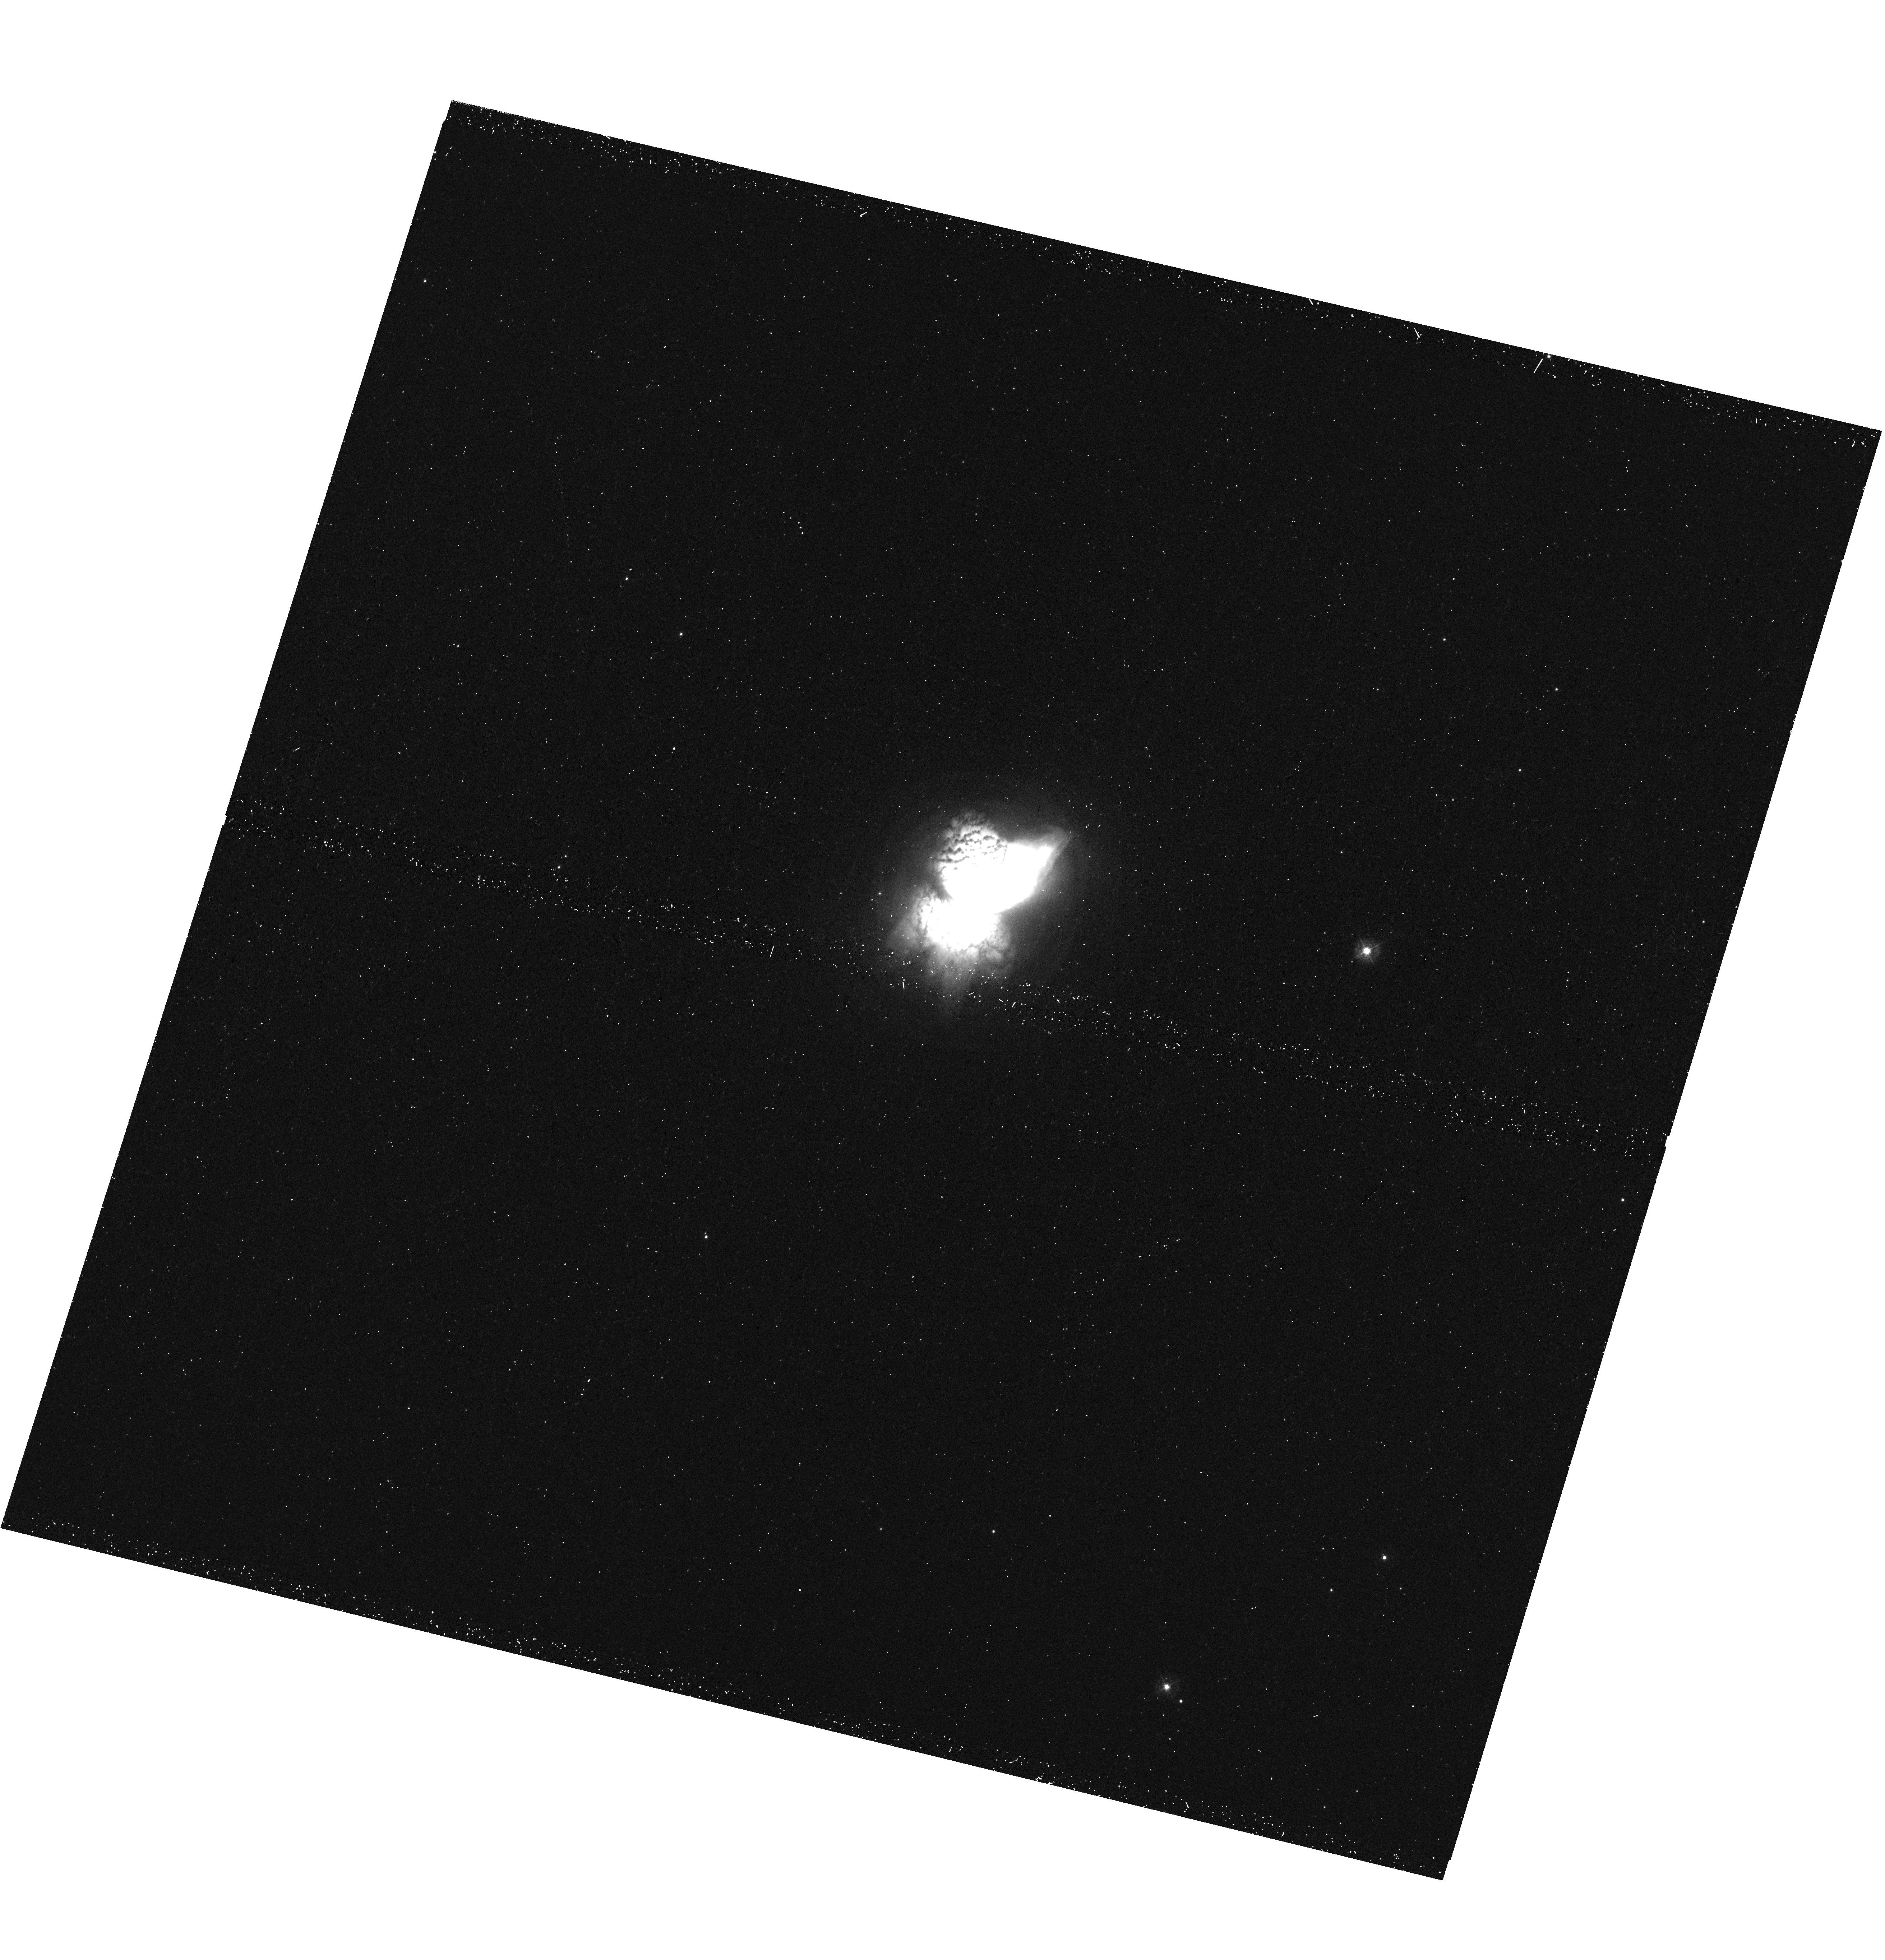
Target: NGC-7027
Instrument: WFC3/UVIS
Filter: F343N
Exposure: 19 min
Observation ID: hst_15953_03_wfc3_uvis_f343n_ie3o03

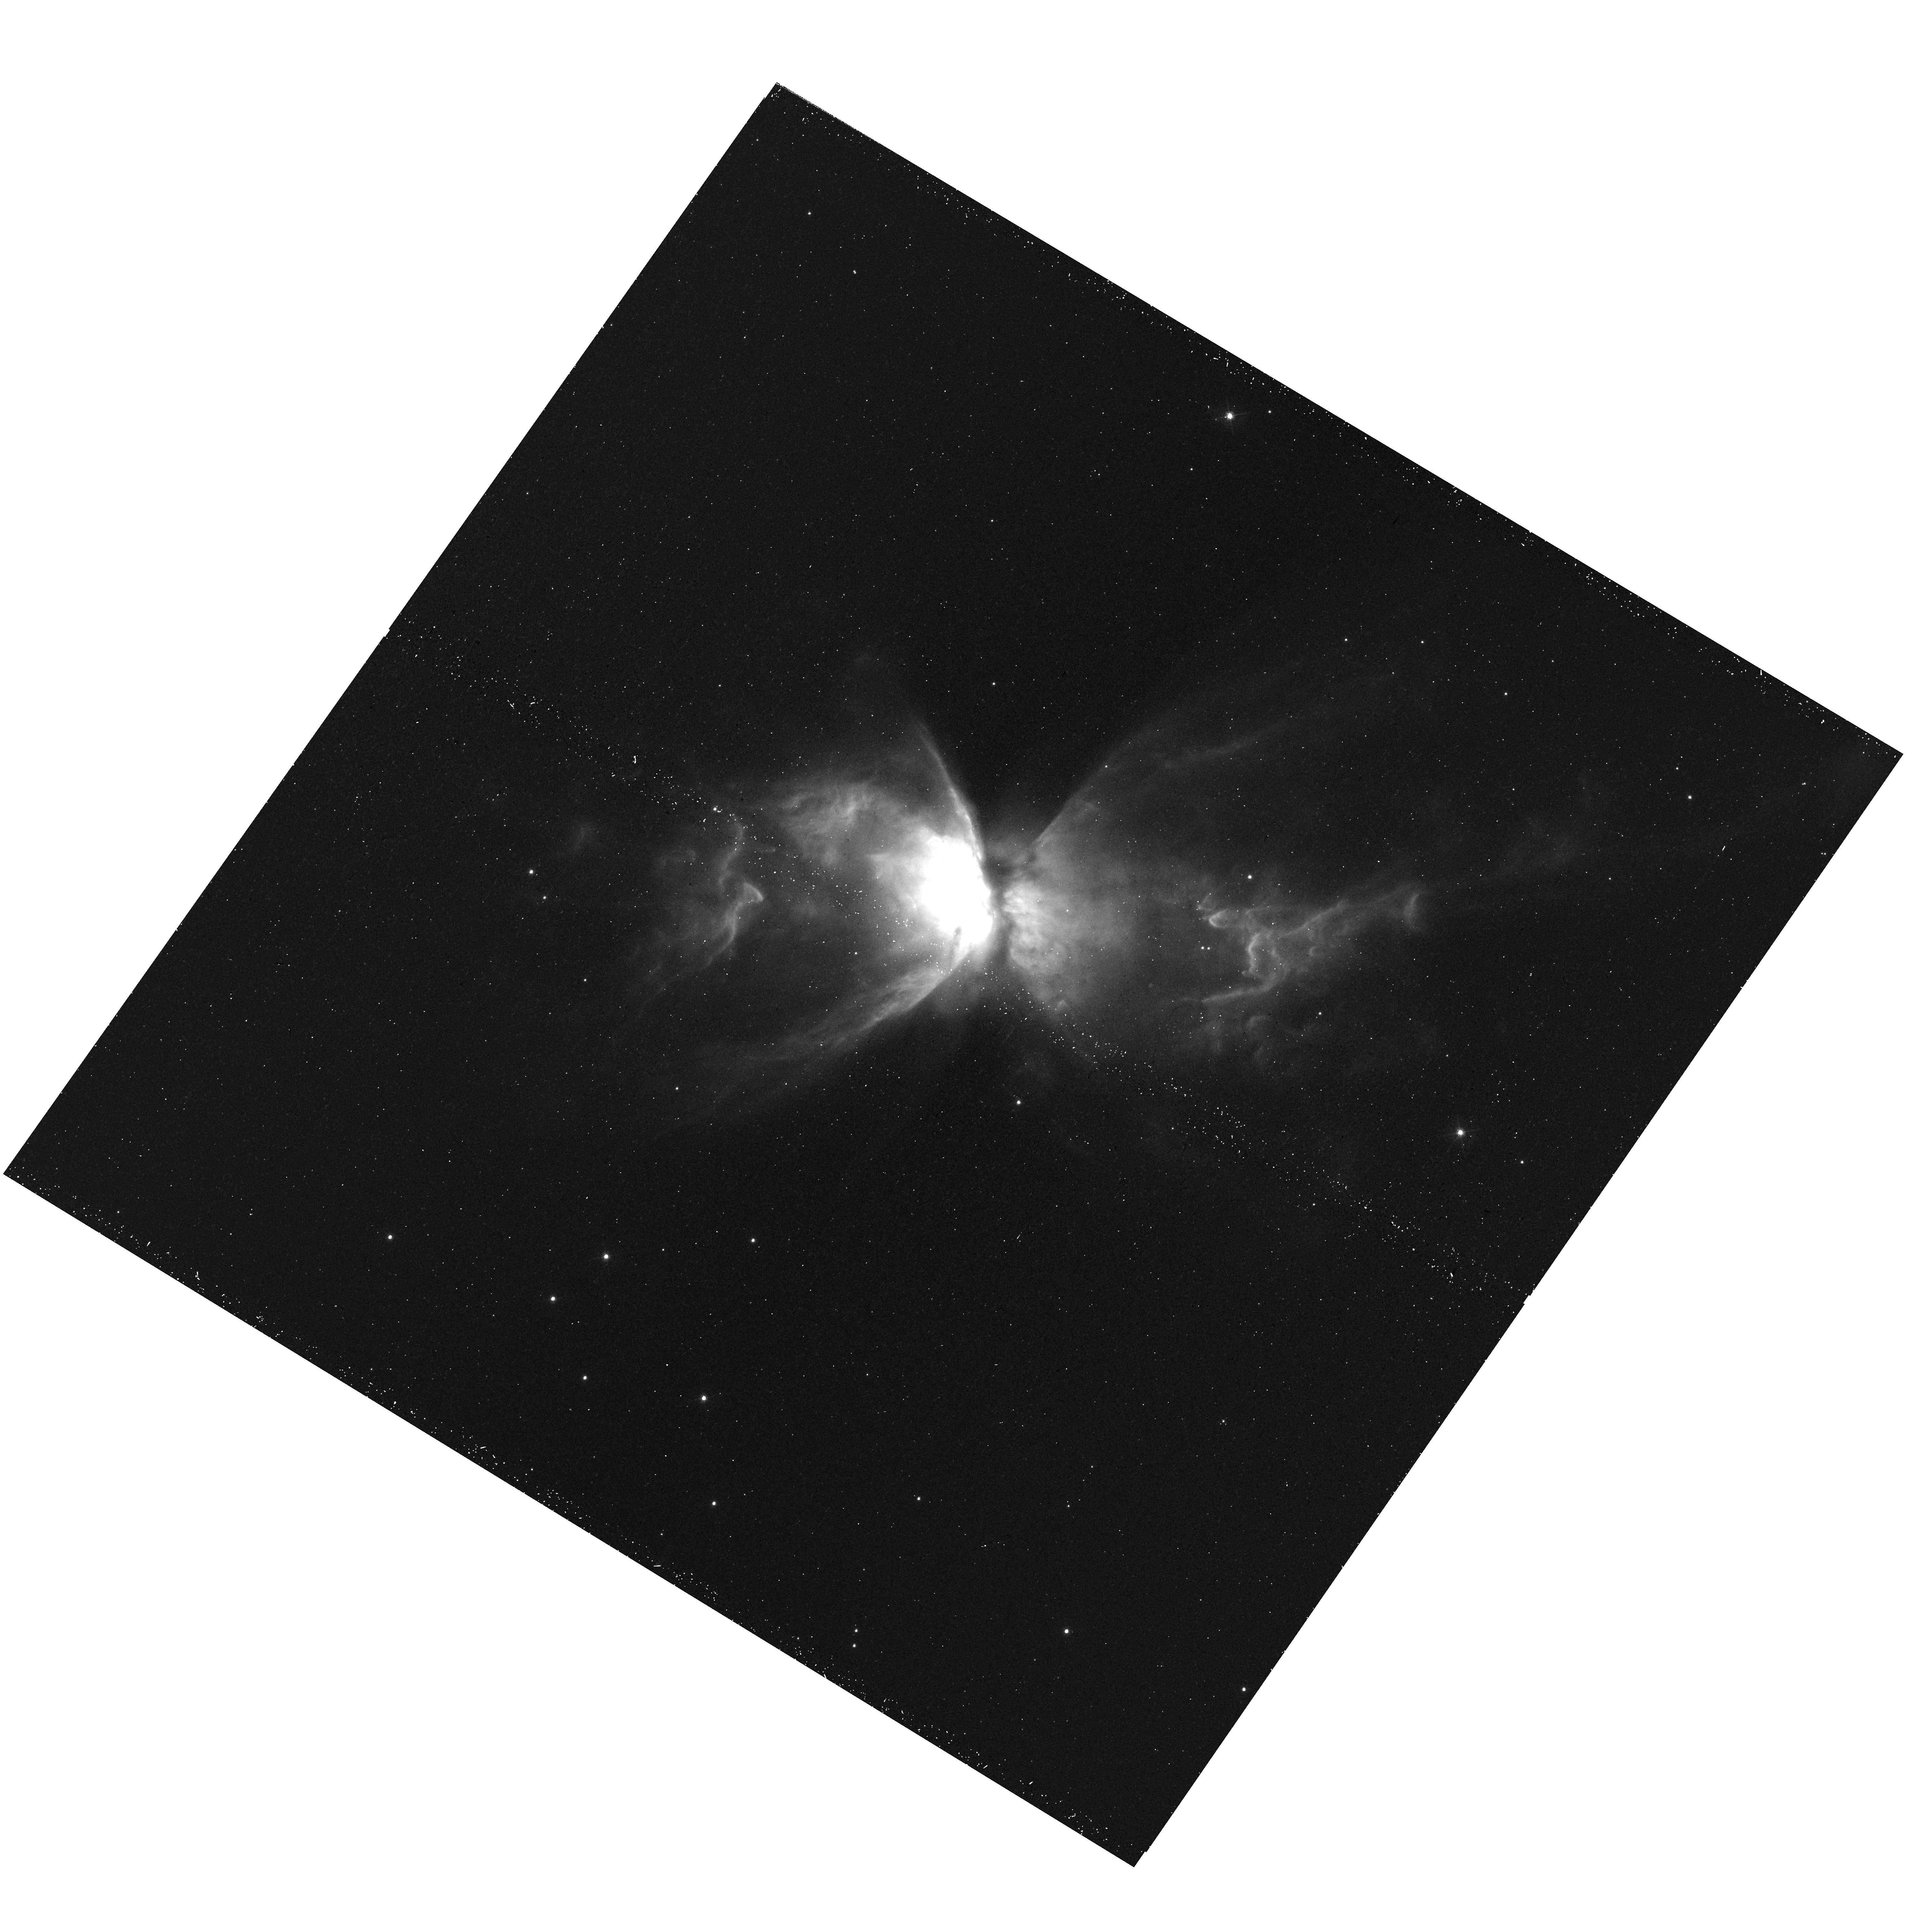
Target: NGC-6302
Instrument: WFC3/UVIS
Filter: F487N
Exposure: 20 min
Observation ID: hst_15953_01_wfc3_uvis_f487n_ie3o01

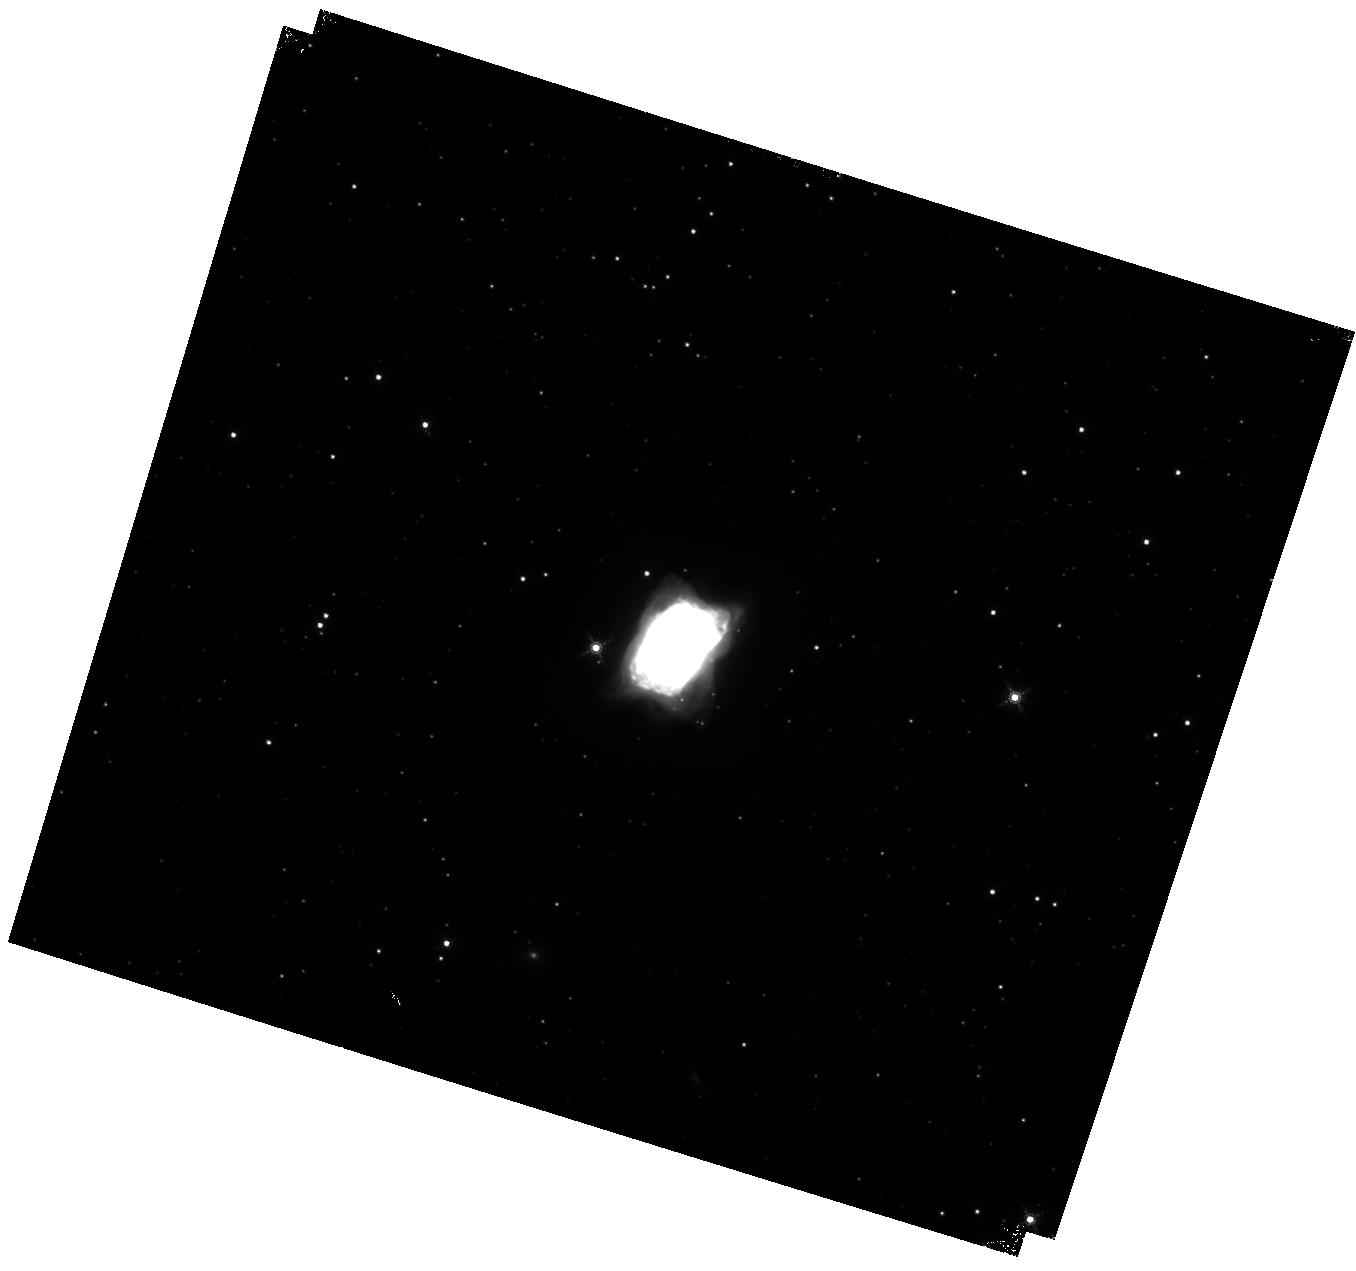
Target: NGC-7027
Instrument: WFC3/IR
Filter: F167N
Exposure: 22 min
Observation ID: hst_15953_04_wfc3_ir_f167n_ie3o04

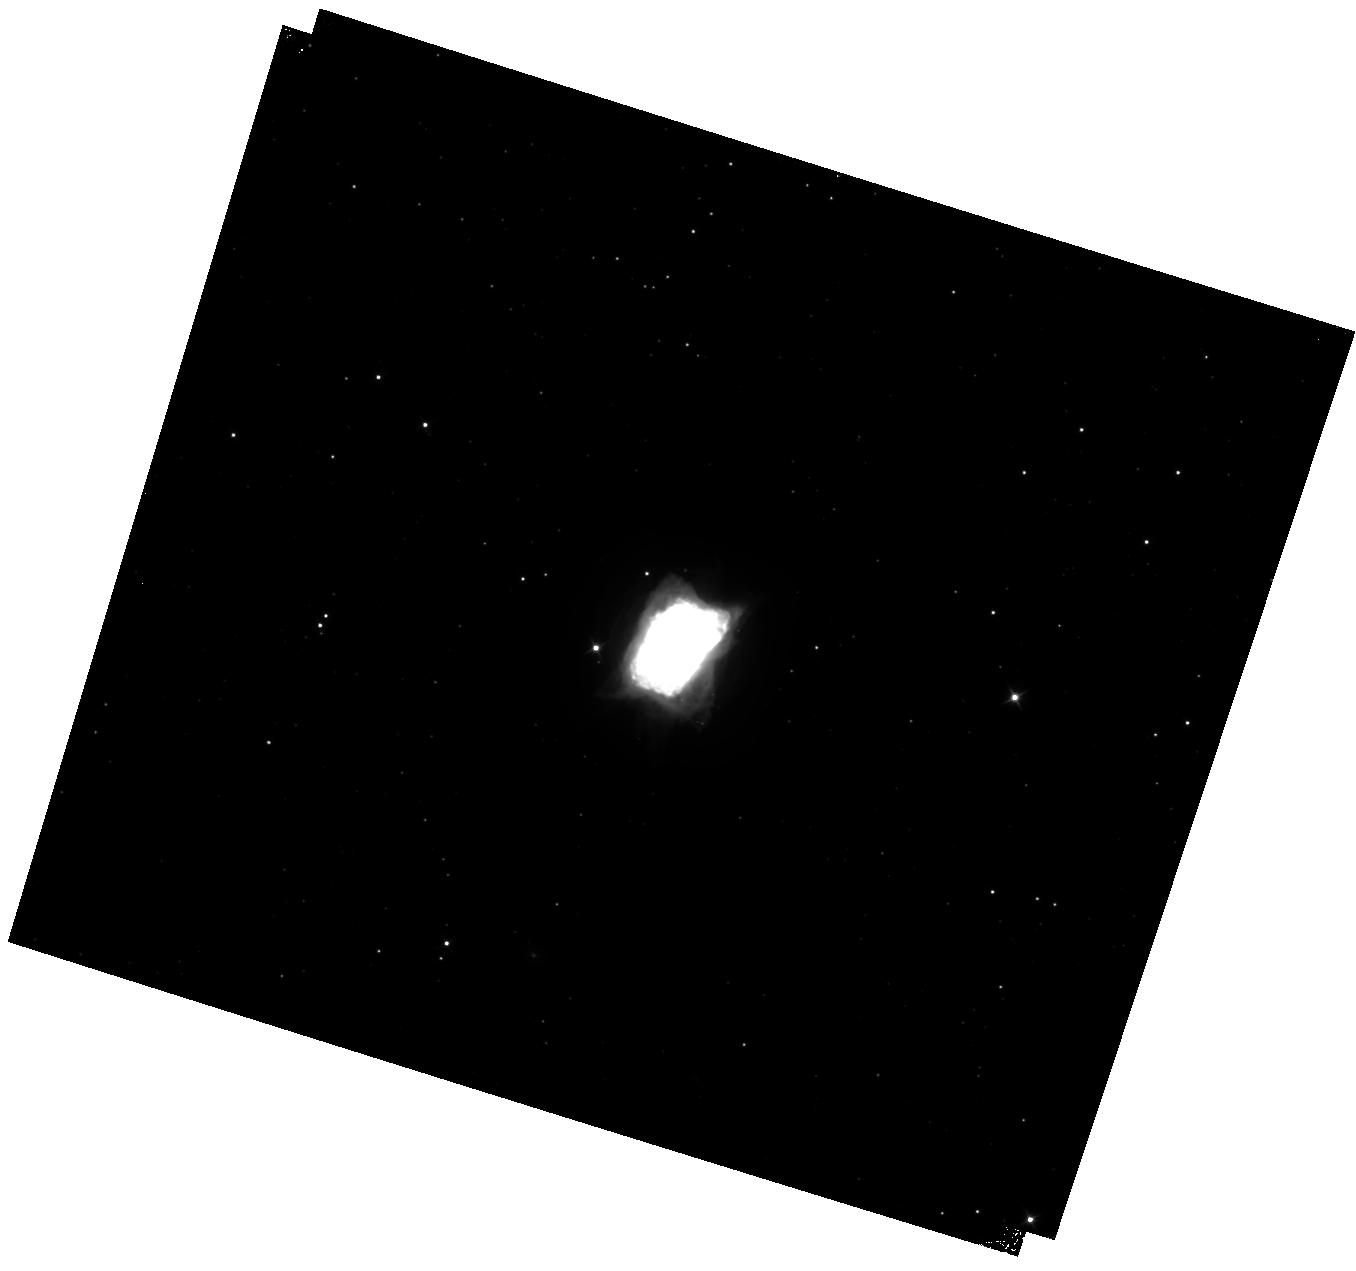
Target: NGC-7027
Instrument: WFC3/IR
Filter: F110W
Exposure: 9 min
Observation ID: hst_15953_04_wfc3_ir_f110w_ie3o04

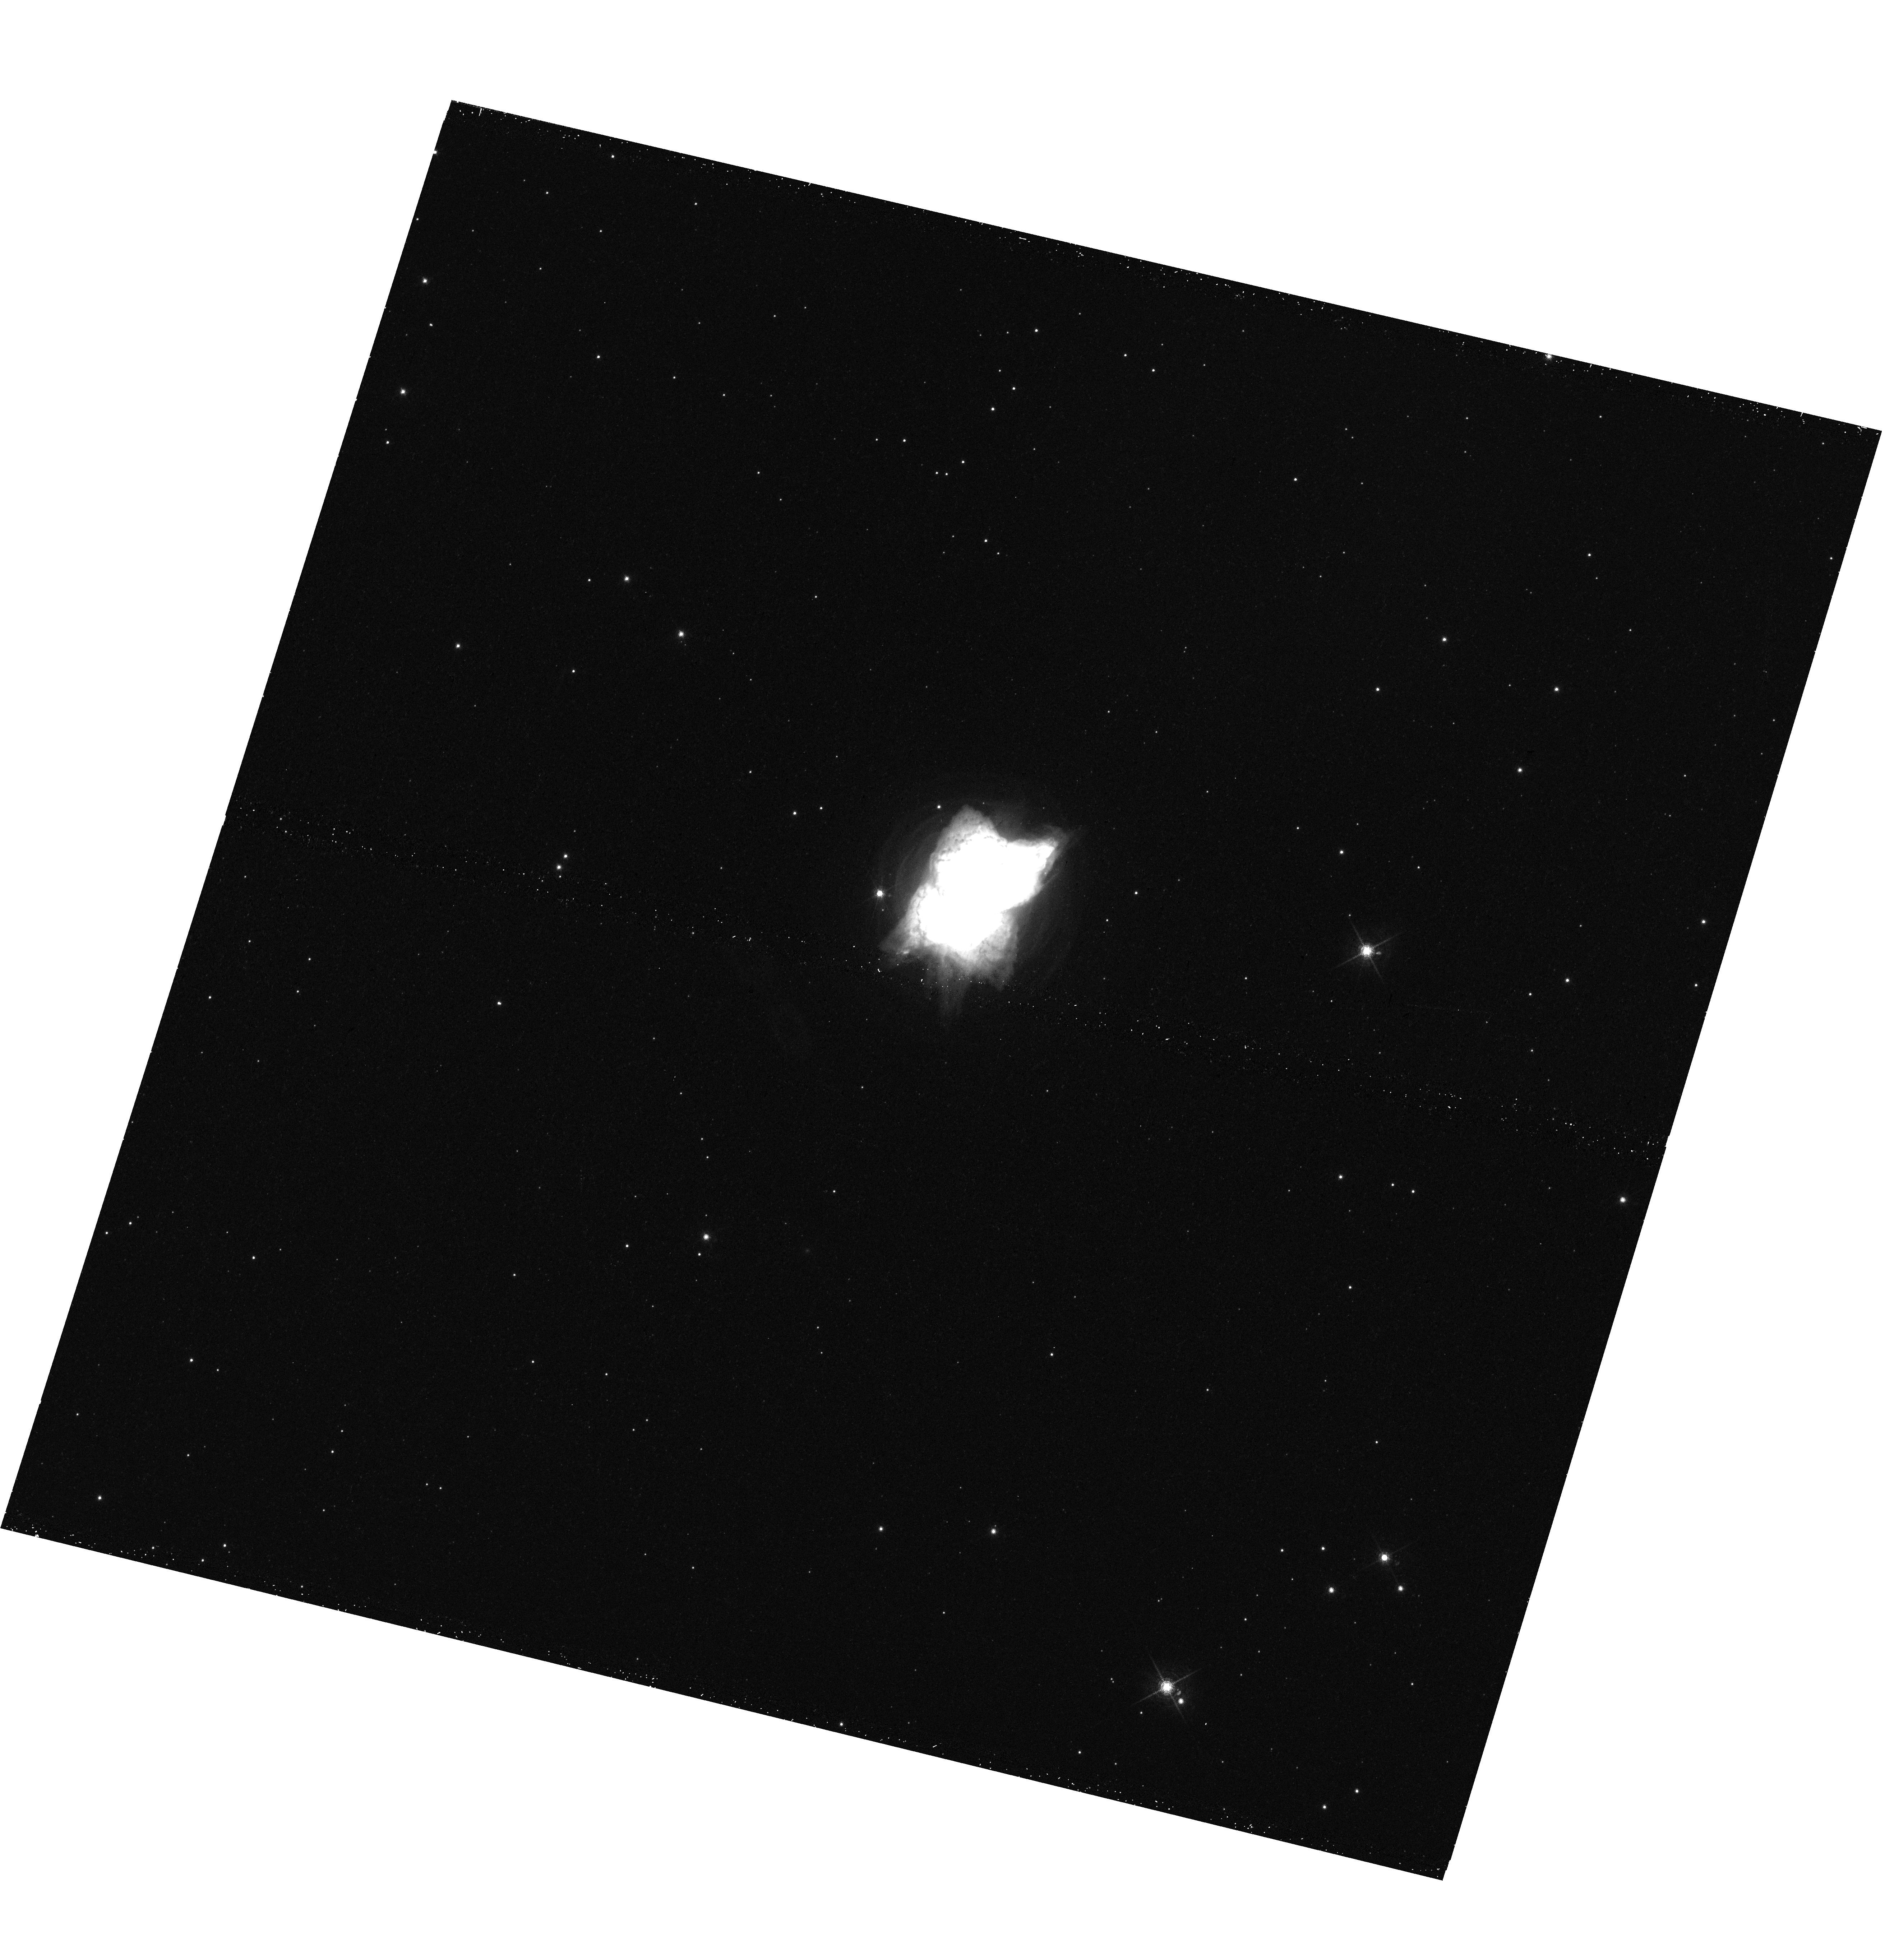
Target: NGC-7027
Instrument: WFC3/UVIS
Filter: F673N
Exposure: 22 min
Observation ID: hst_15953_03_wfc3_uvis_f673n_ie3o03

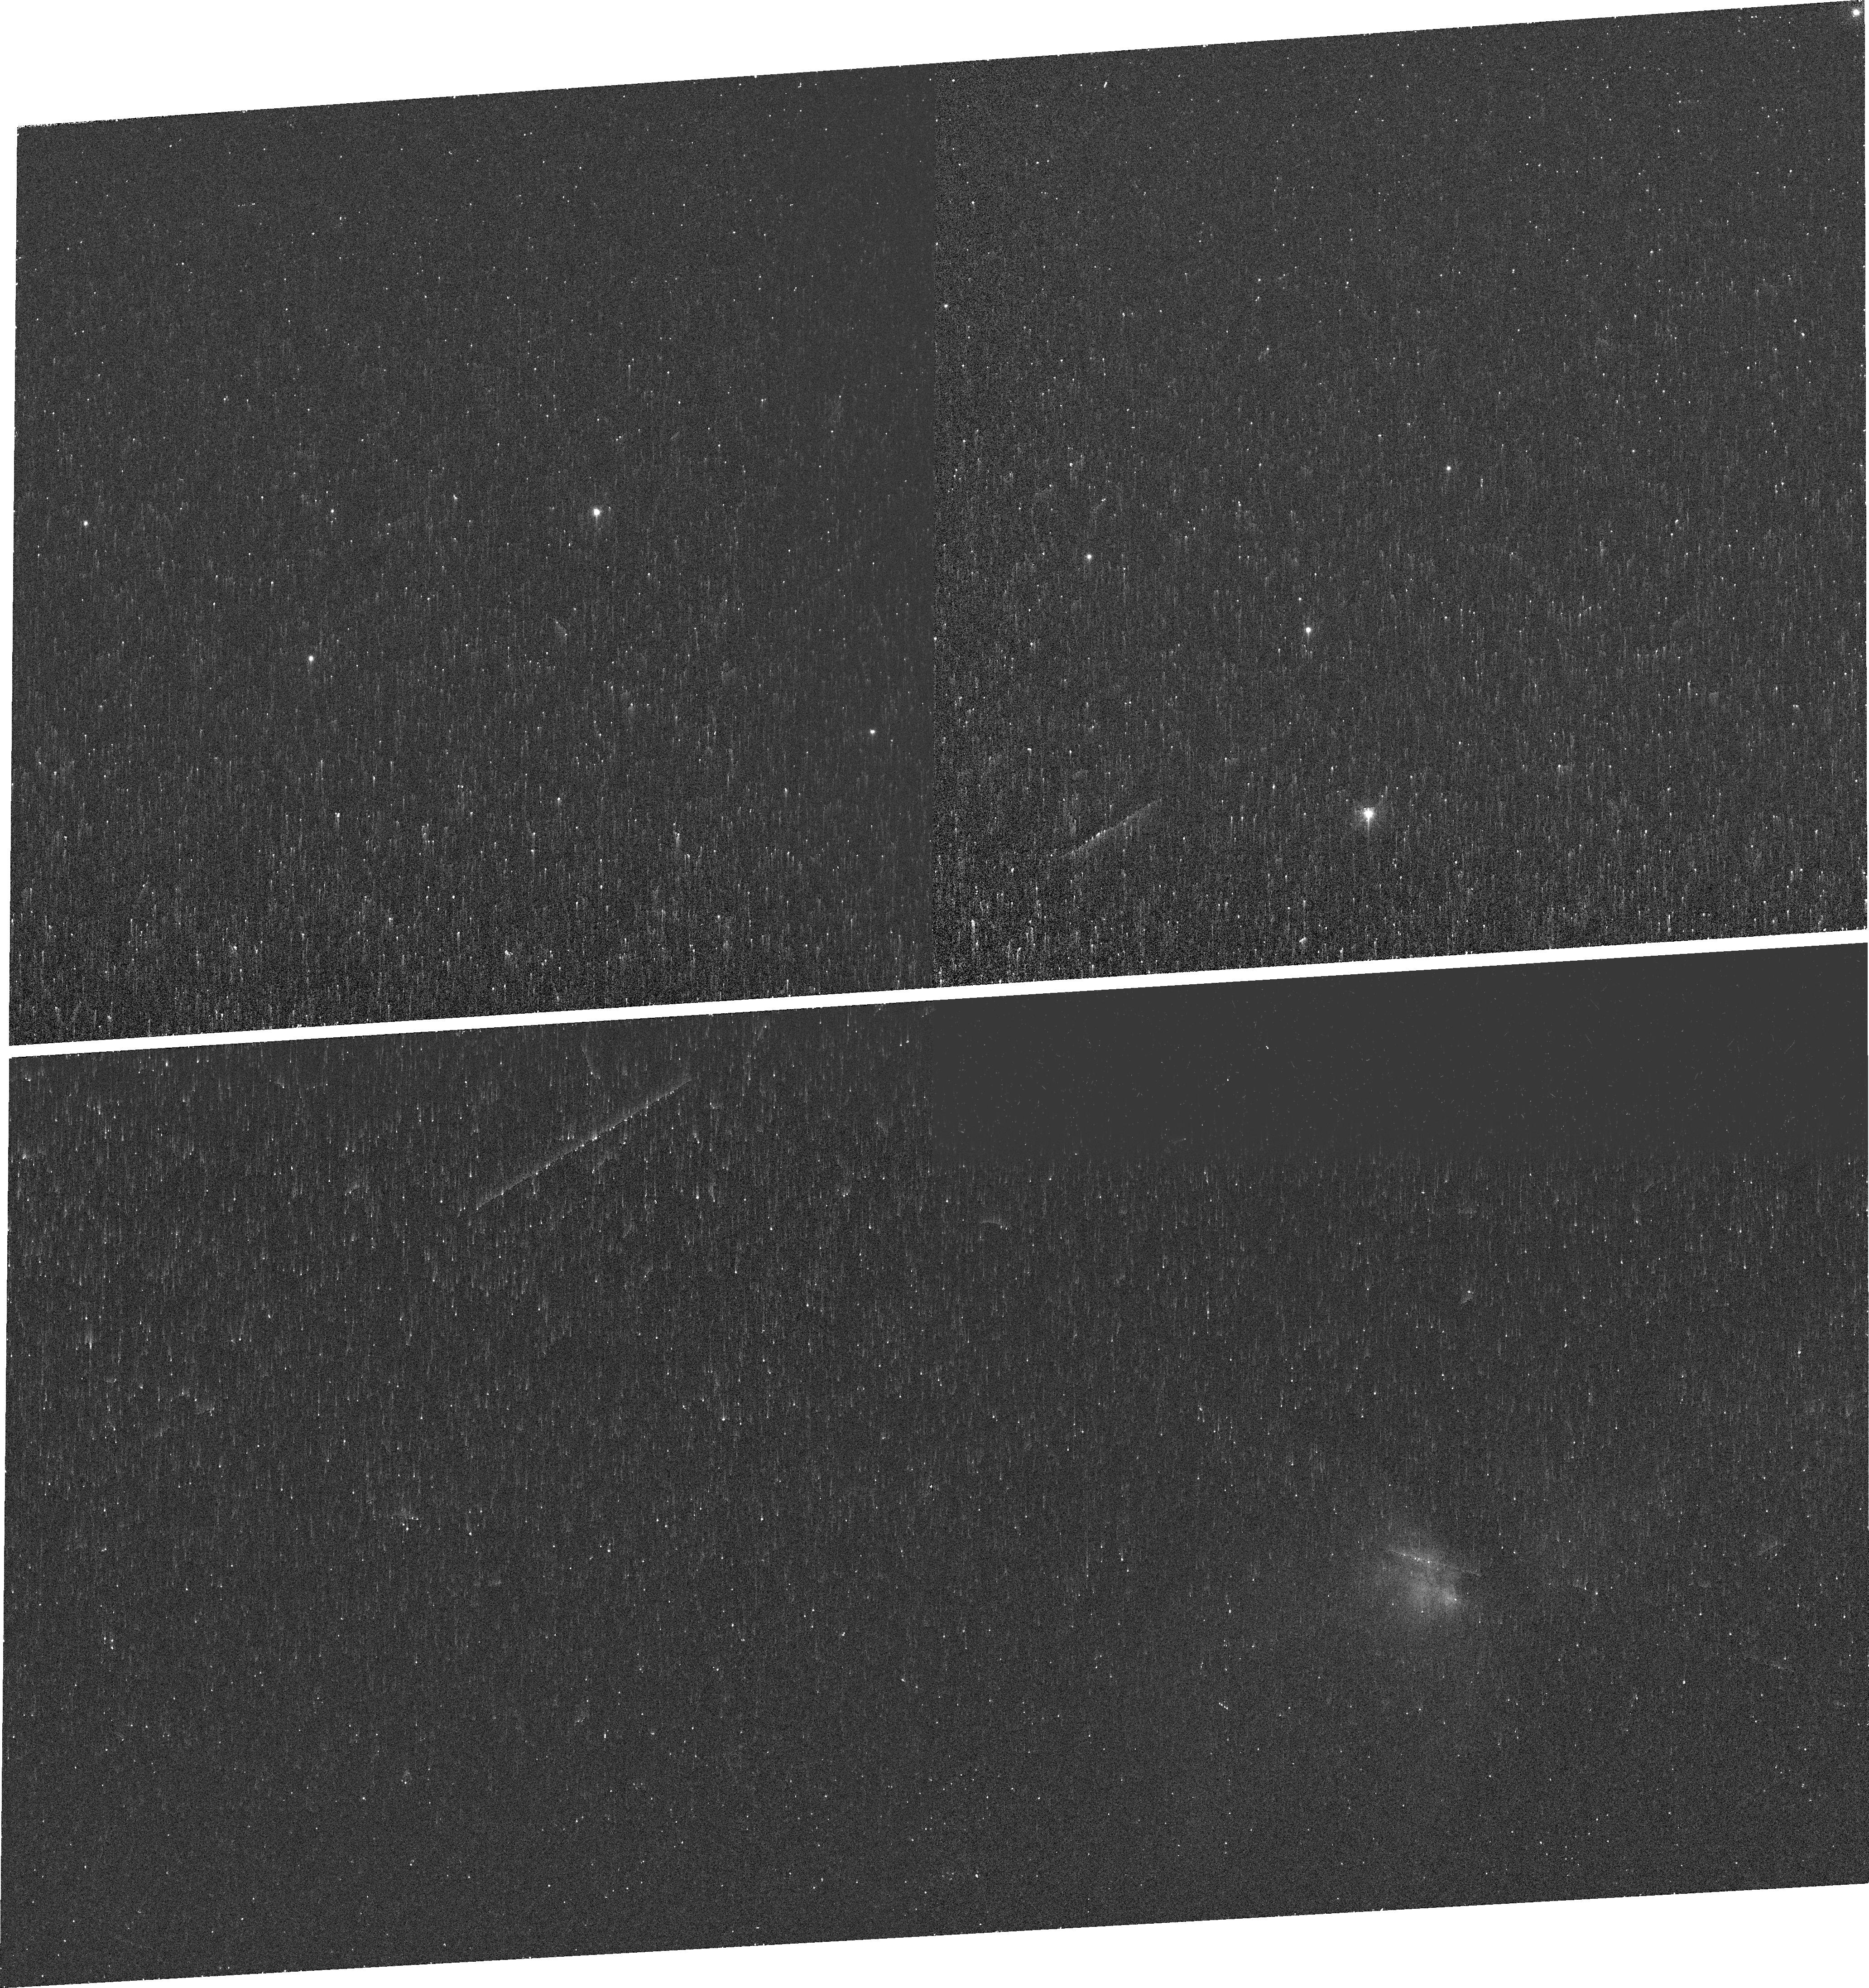
Target: NGC-6302
Instrument: WFC3/UVIS
Filter: FQ243N
Exposure: 18 min
Observation ID: ie3o01010

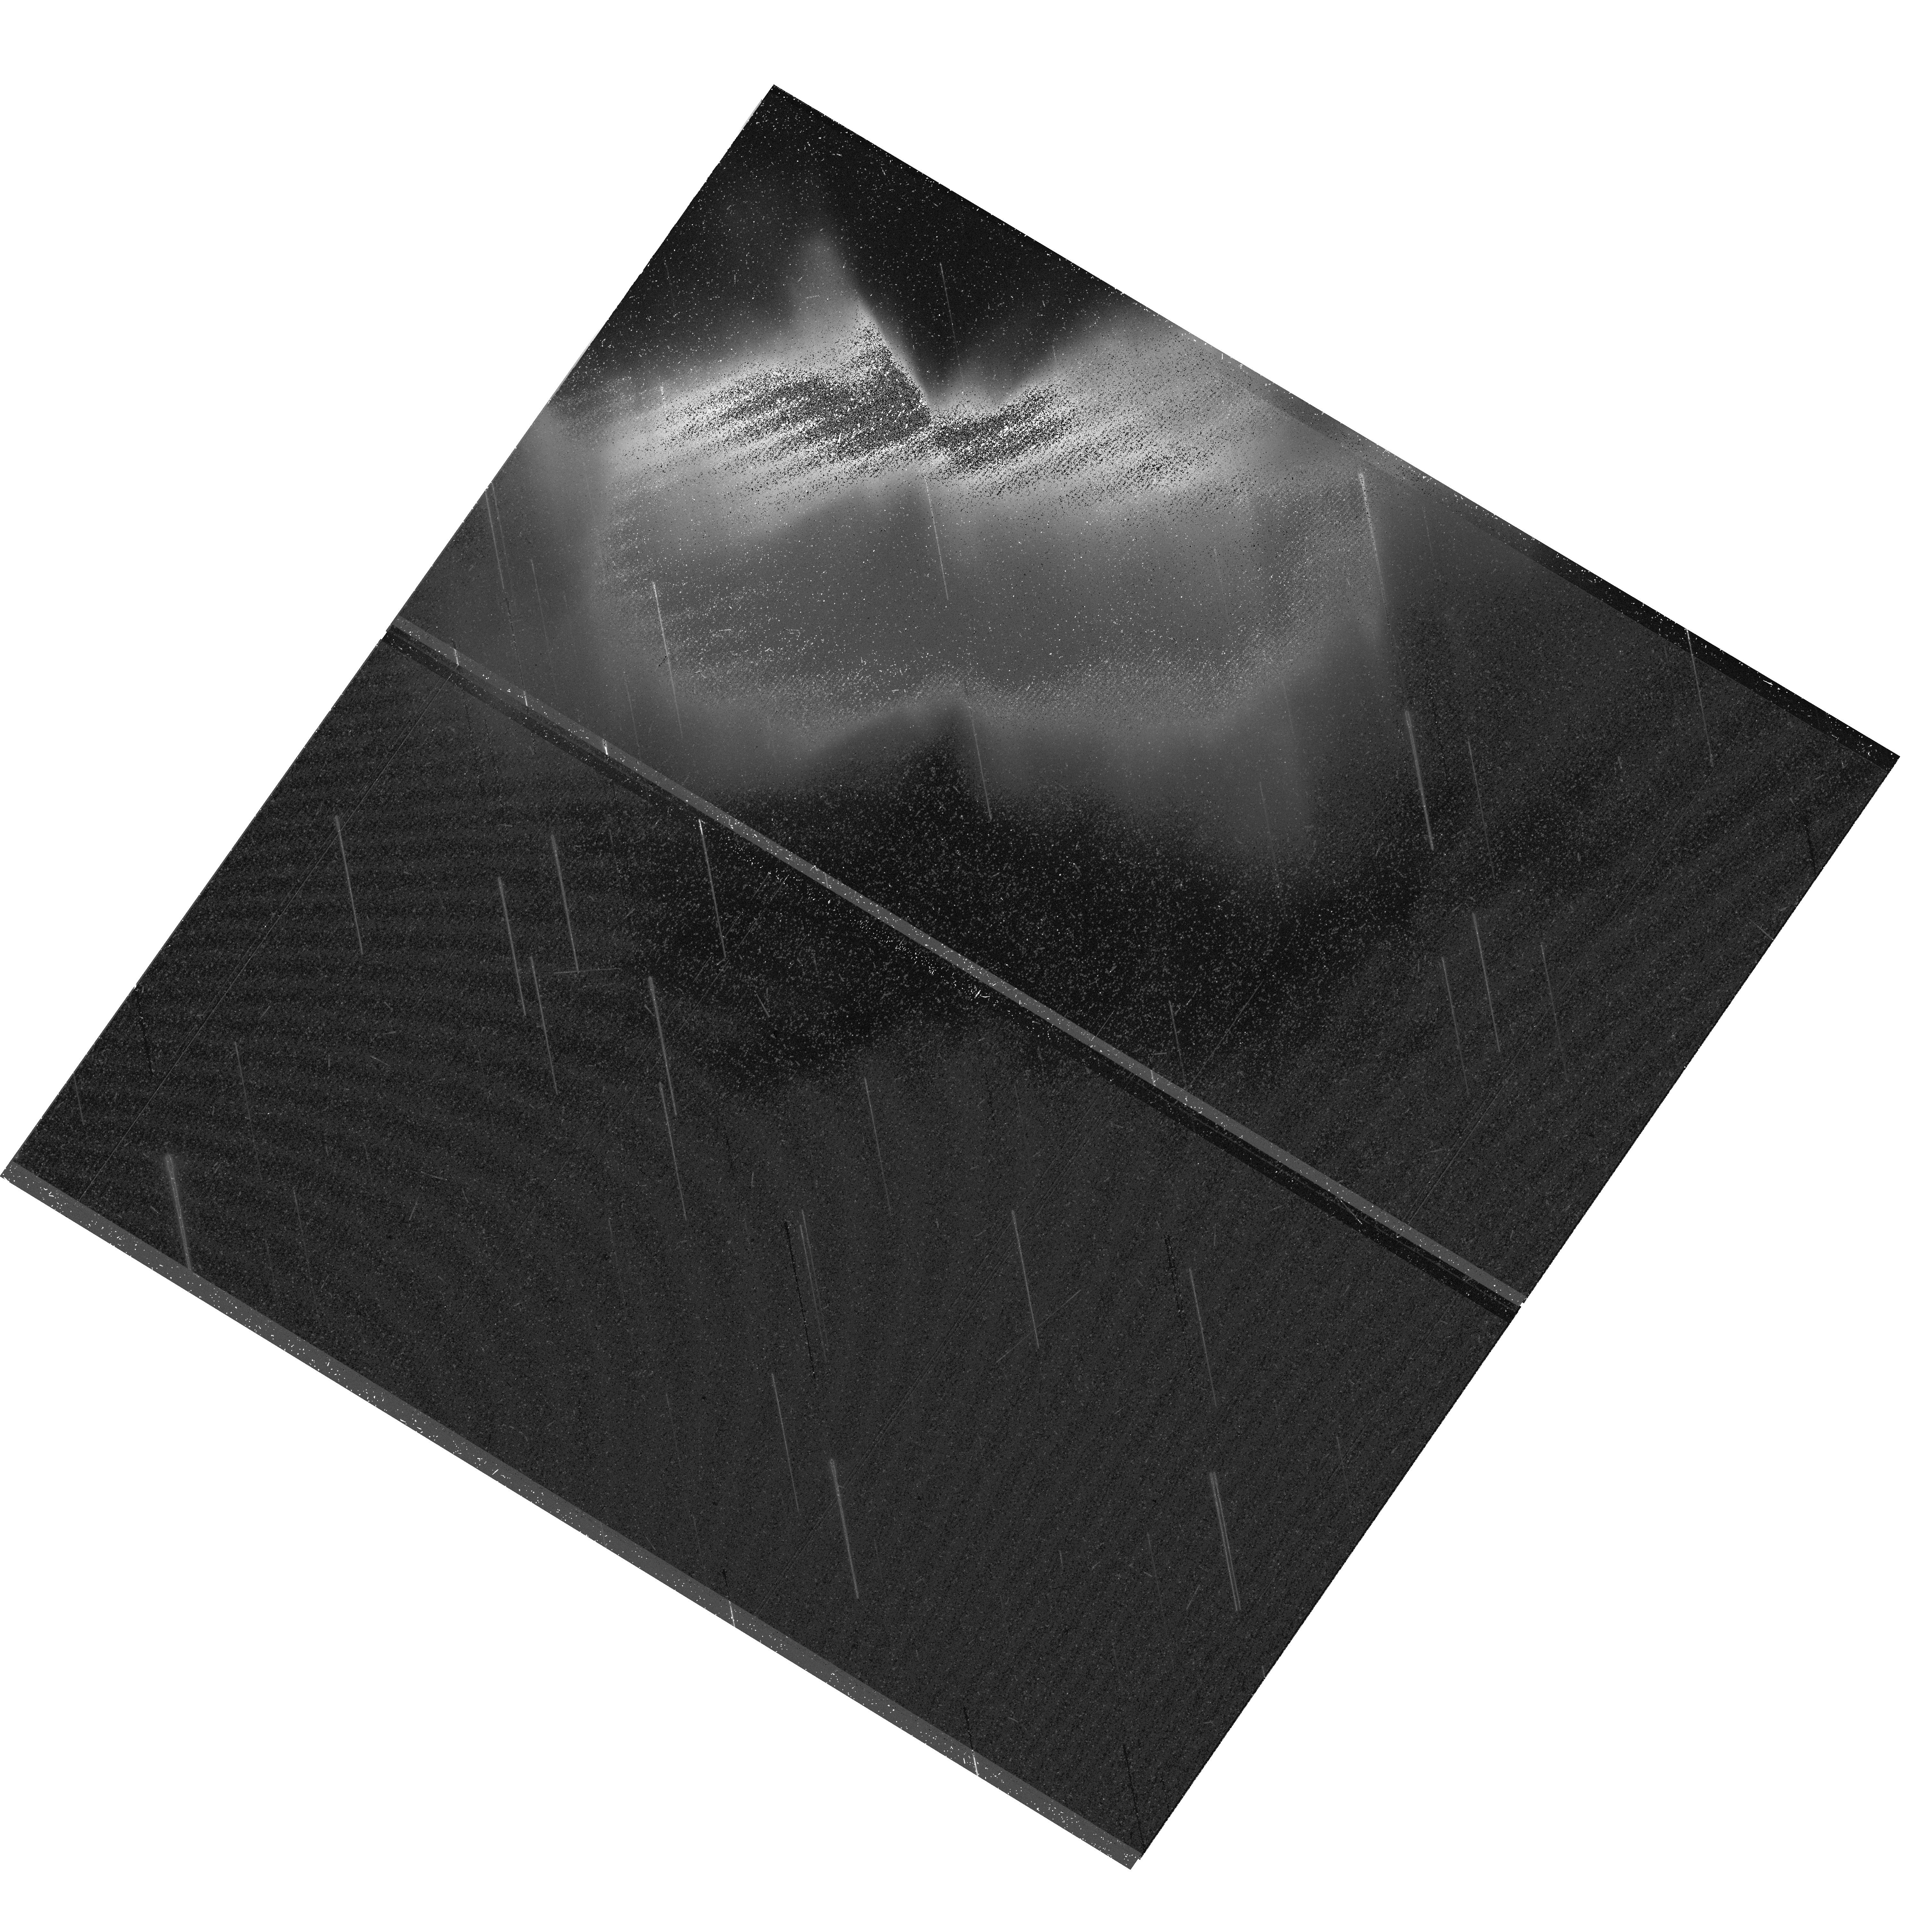
Target: NGC-6302
Instrument: WFC3/UVIS
Filter: F502N
Exposure: 41 min
Observation ID: hst_15953_01_wfc3_uvis_f502n_ie3o01

Young and Rapidly Evolving: a Panchromatic WFC3 Imaging Study of the Planetary Nebulae NGC 7027 and NGC 6302 (PI: Kastner, Joel H.)

Planetary nebulae (PNe) serve as textbook examples of astrophysical plasmas and shock processes and provide essential tests of theories of stellar evolution and the origin and enrichment of the heavy elements in the universe. HST imaging has established that PNe exhibit a dazzling variety of aspherical morphologies: elliptical; bipolar or multipolar; highly point-symmetric; chaotic and clumpy. The multifaceted PN shaping problem has connections to (and implications for) a wide variety of astrophysical systems: binary star astrophysics; stellar wind interactions and shocks; the physics and chemistry of photoionized plasmas and photon-dominated regions; and enrichment of the ISM in the products of intermediate-mass stellar nucleosynthesis. Yet, as the useful lifetime of HST comes to a close, the tremendous potential of HST/WFC3 to obtain a comprehensive set of near-UV/optical/near-IR emission-line images has yet to be exploited for any PN. Here, we propose the first such comprehensive HST/WFC3 emission-line studies, targeting two of the youngest and most rapidly evolving known PNe, NGC 7027 and NGC 6302. The resulting set of diagnostic emission-line (and line ratio) images will distinguish between photoionization and shock-induced ionization; between ionization fronts and conduction fronts; between active and ``fossil'' shaping processes; and between the action of intrinsic shaping engines (e.g., accretion-disk-driven jets) and extrinsic ``pre-existing conditions'' (e.g., AGB wind inhomogeneities and equatorial density enhancements).